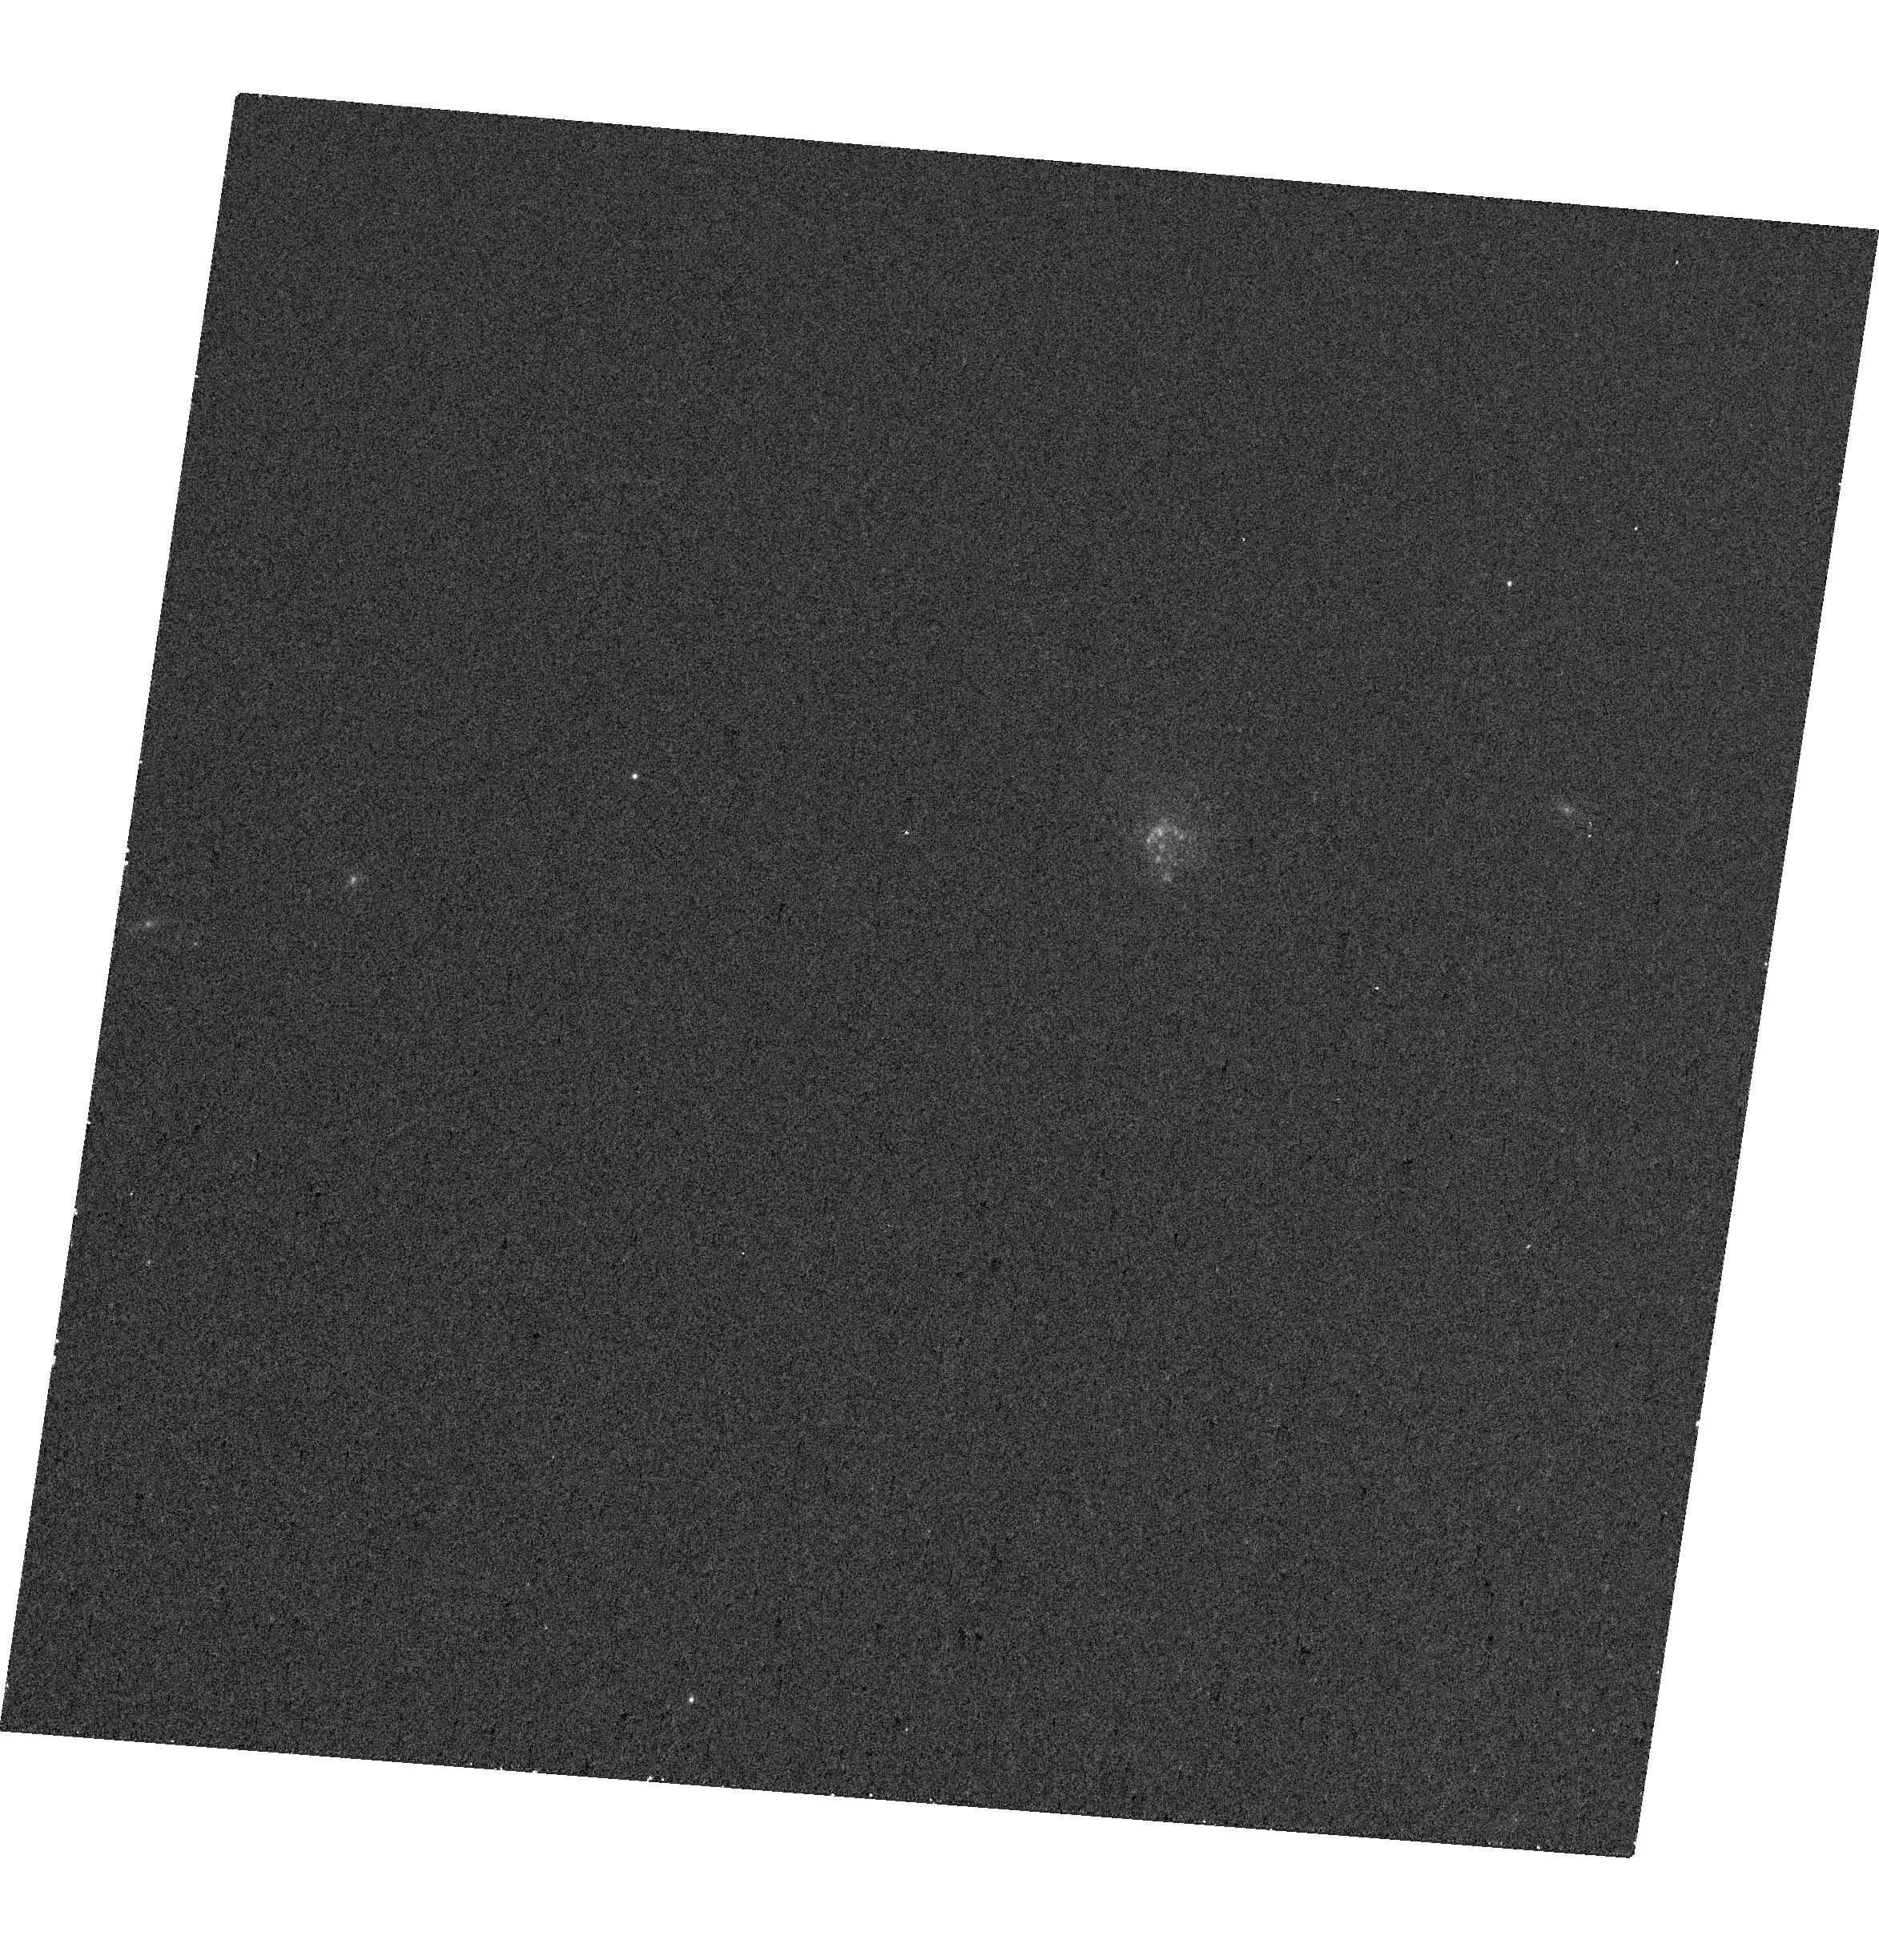
Target: J1016+3754
Instrument: WFC3/UVIS
Filter: F645N
Exposure: 12 min
Observation ID: hst_17430_03_wfc3_uvis_f645n_ifau03

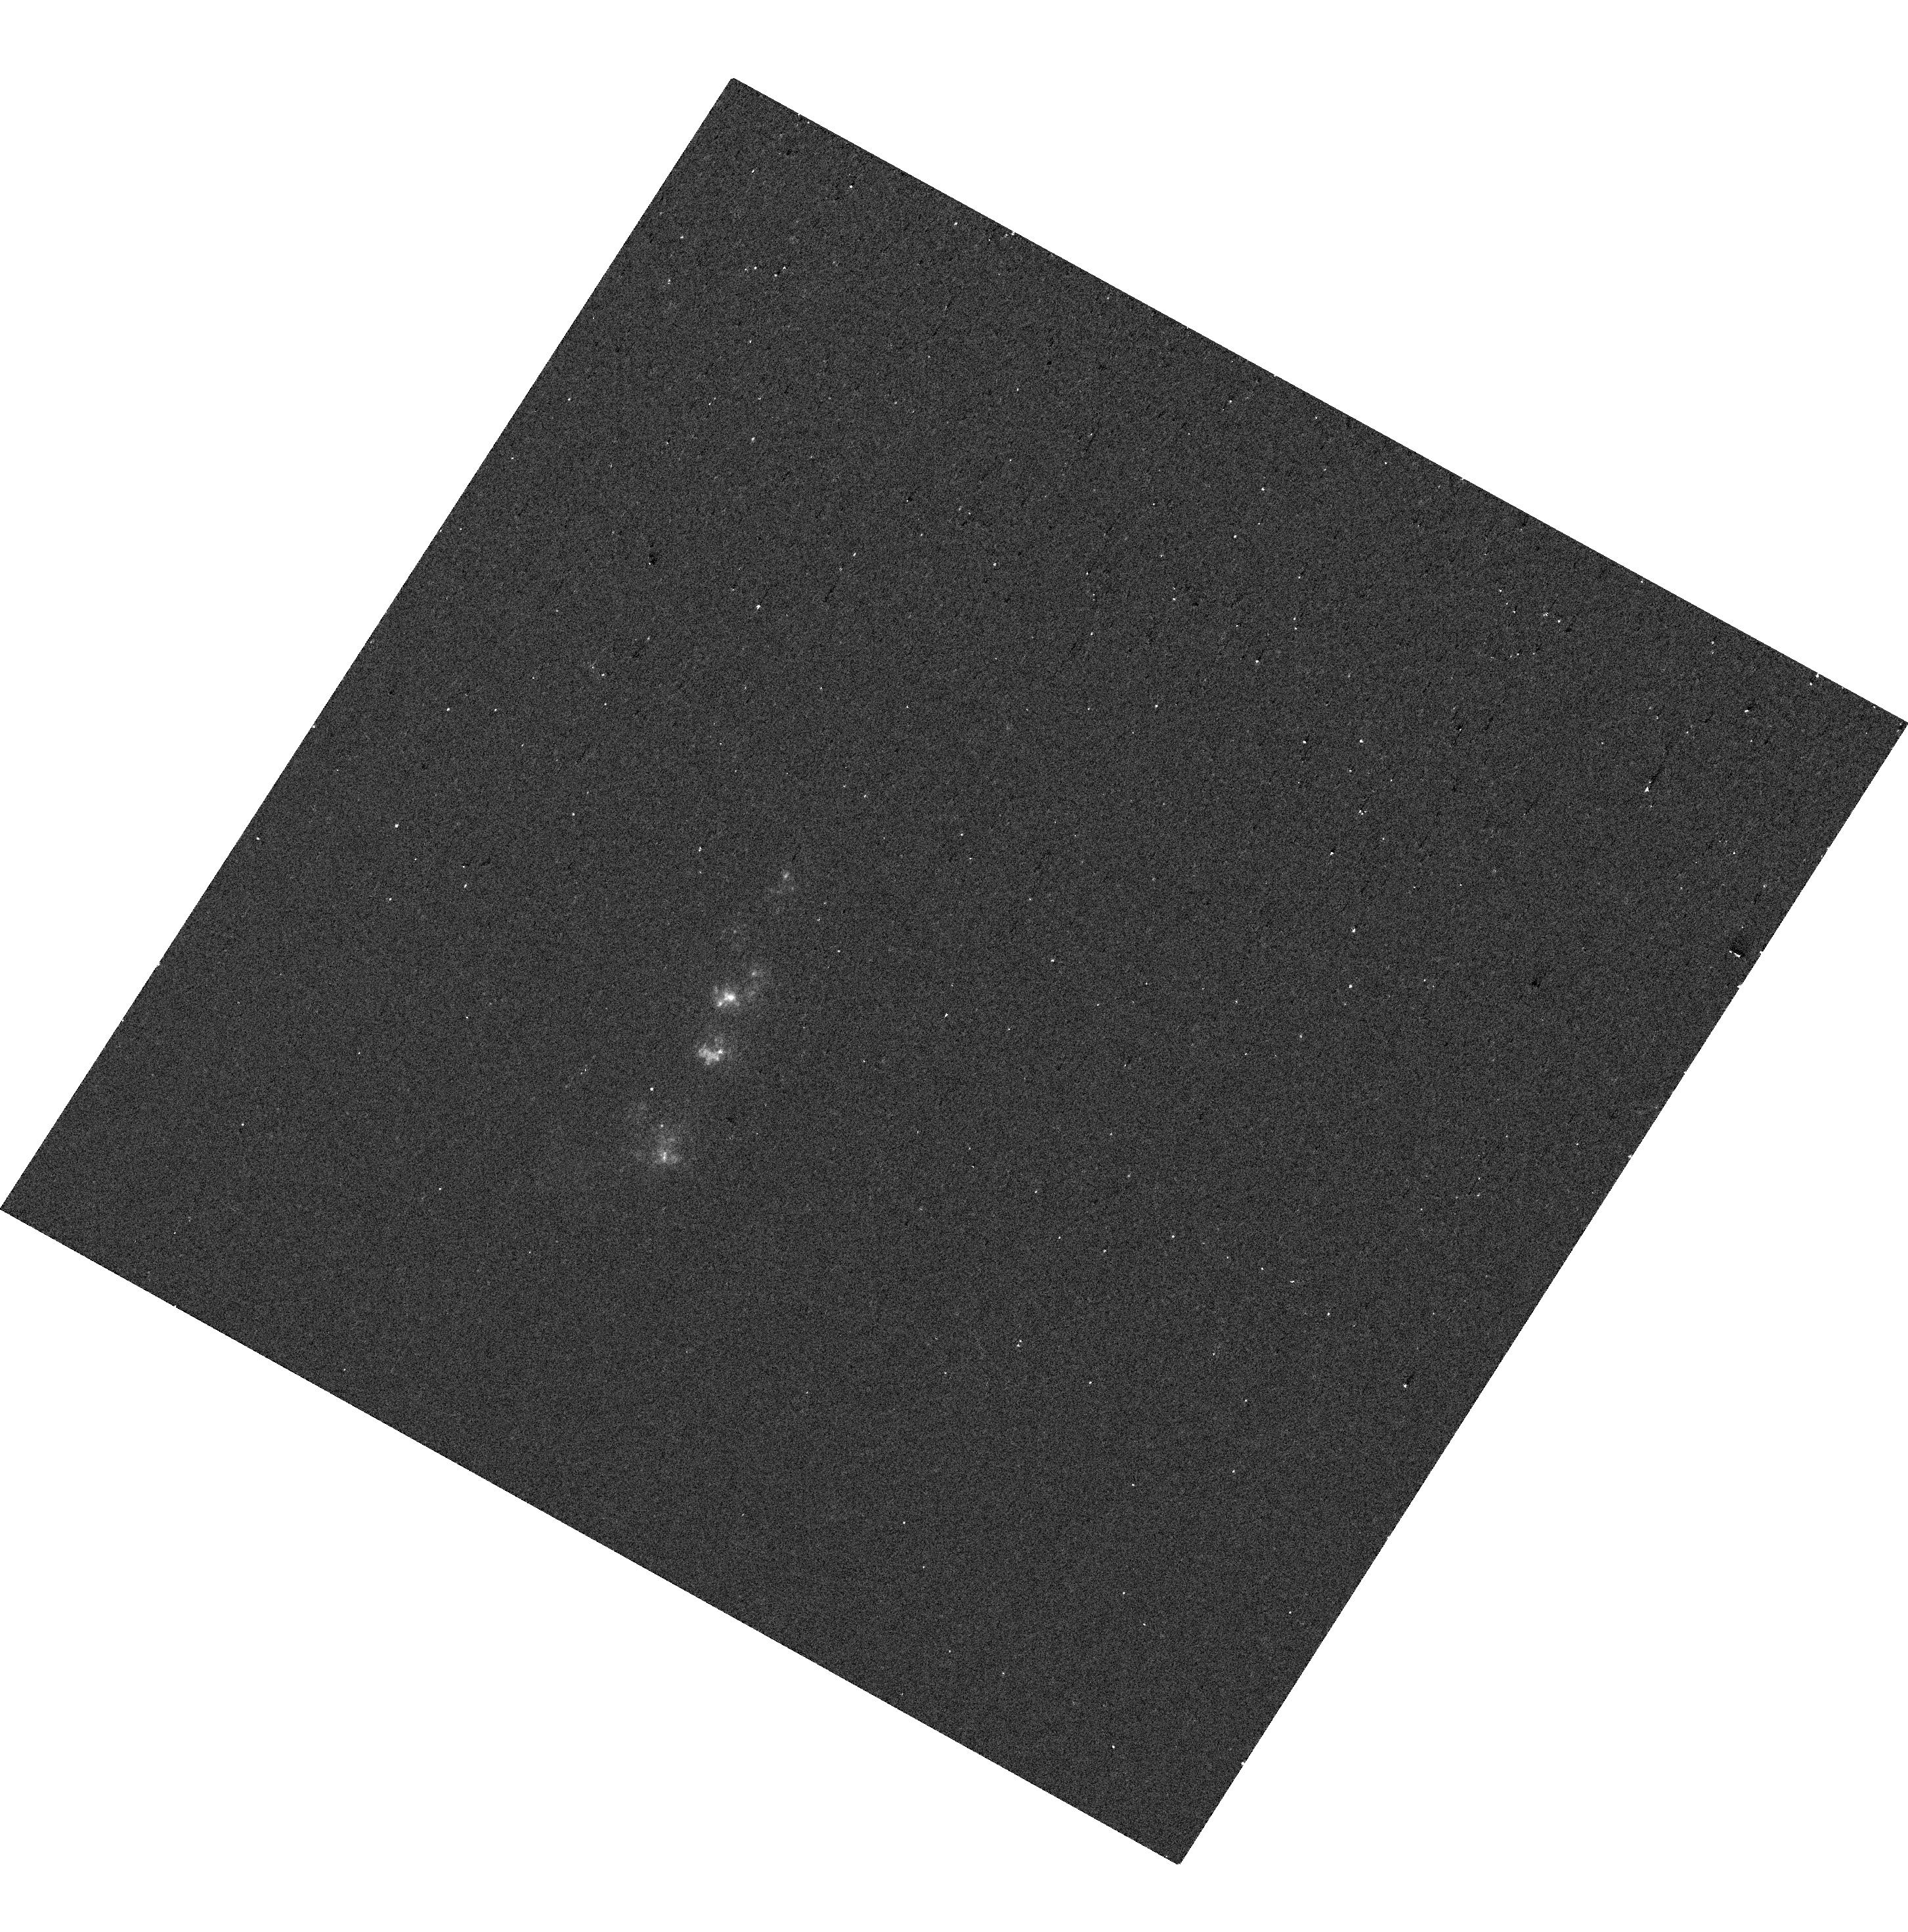
Target: J0944-0038
Instrument: WFC3/UVIS
Filter: F275W
Exposure: 4 min
Observation ID: hst_17430_01_wfc3_uvis_f275w_ifau01

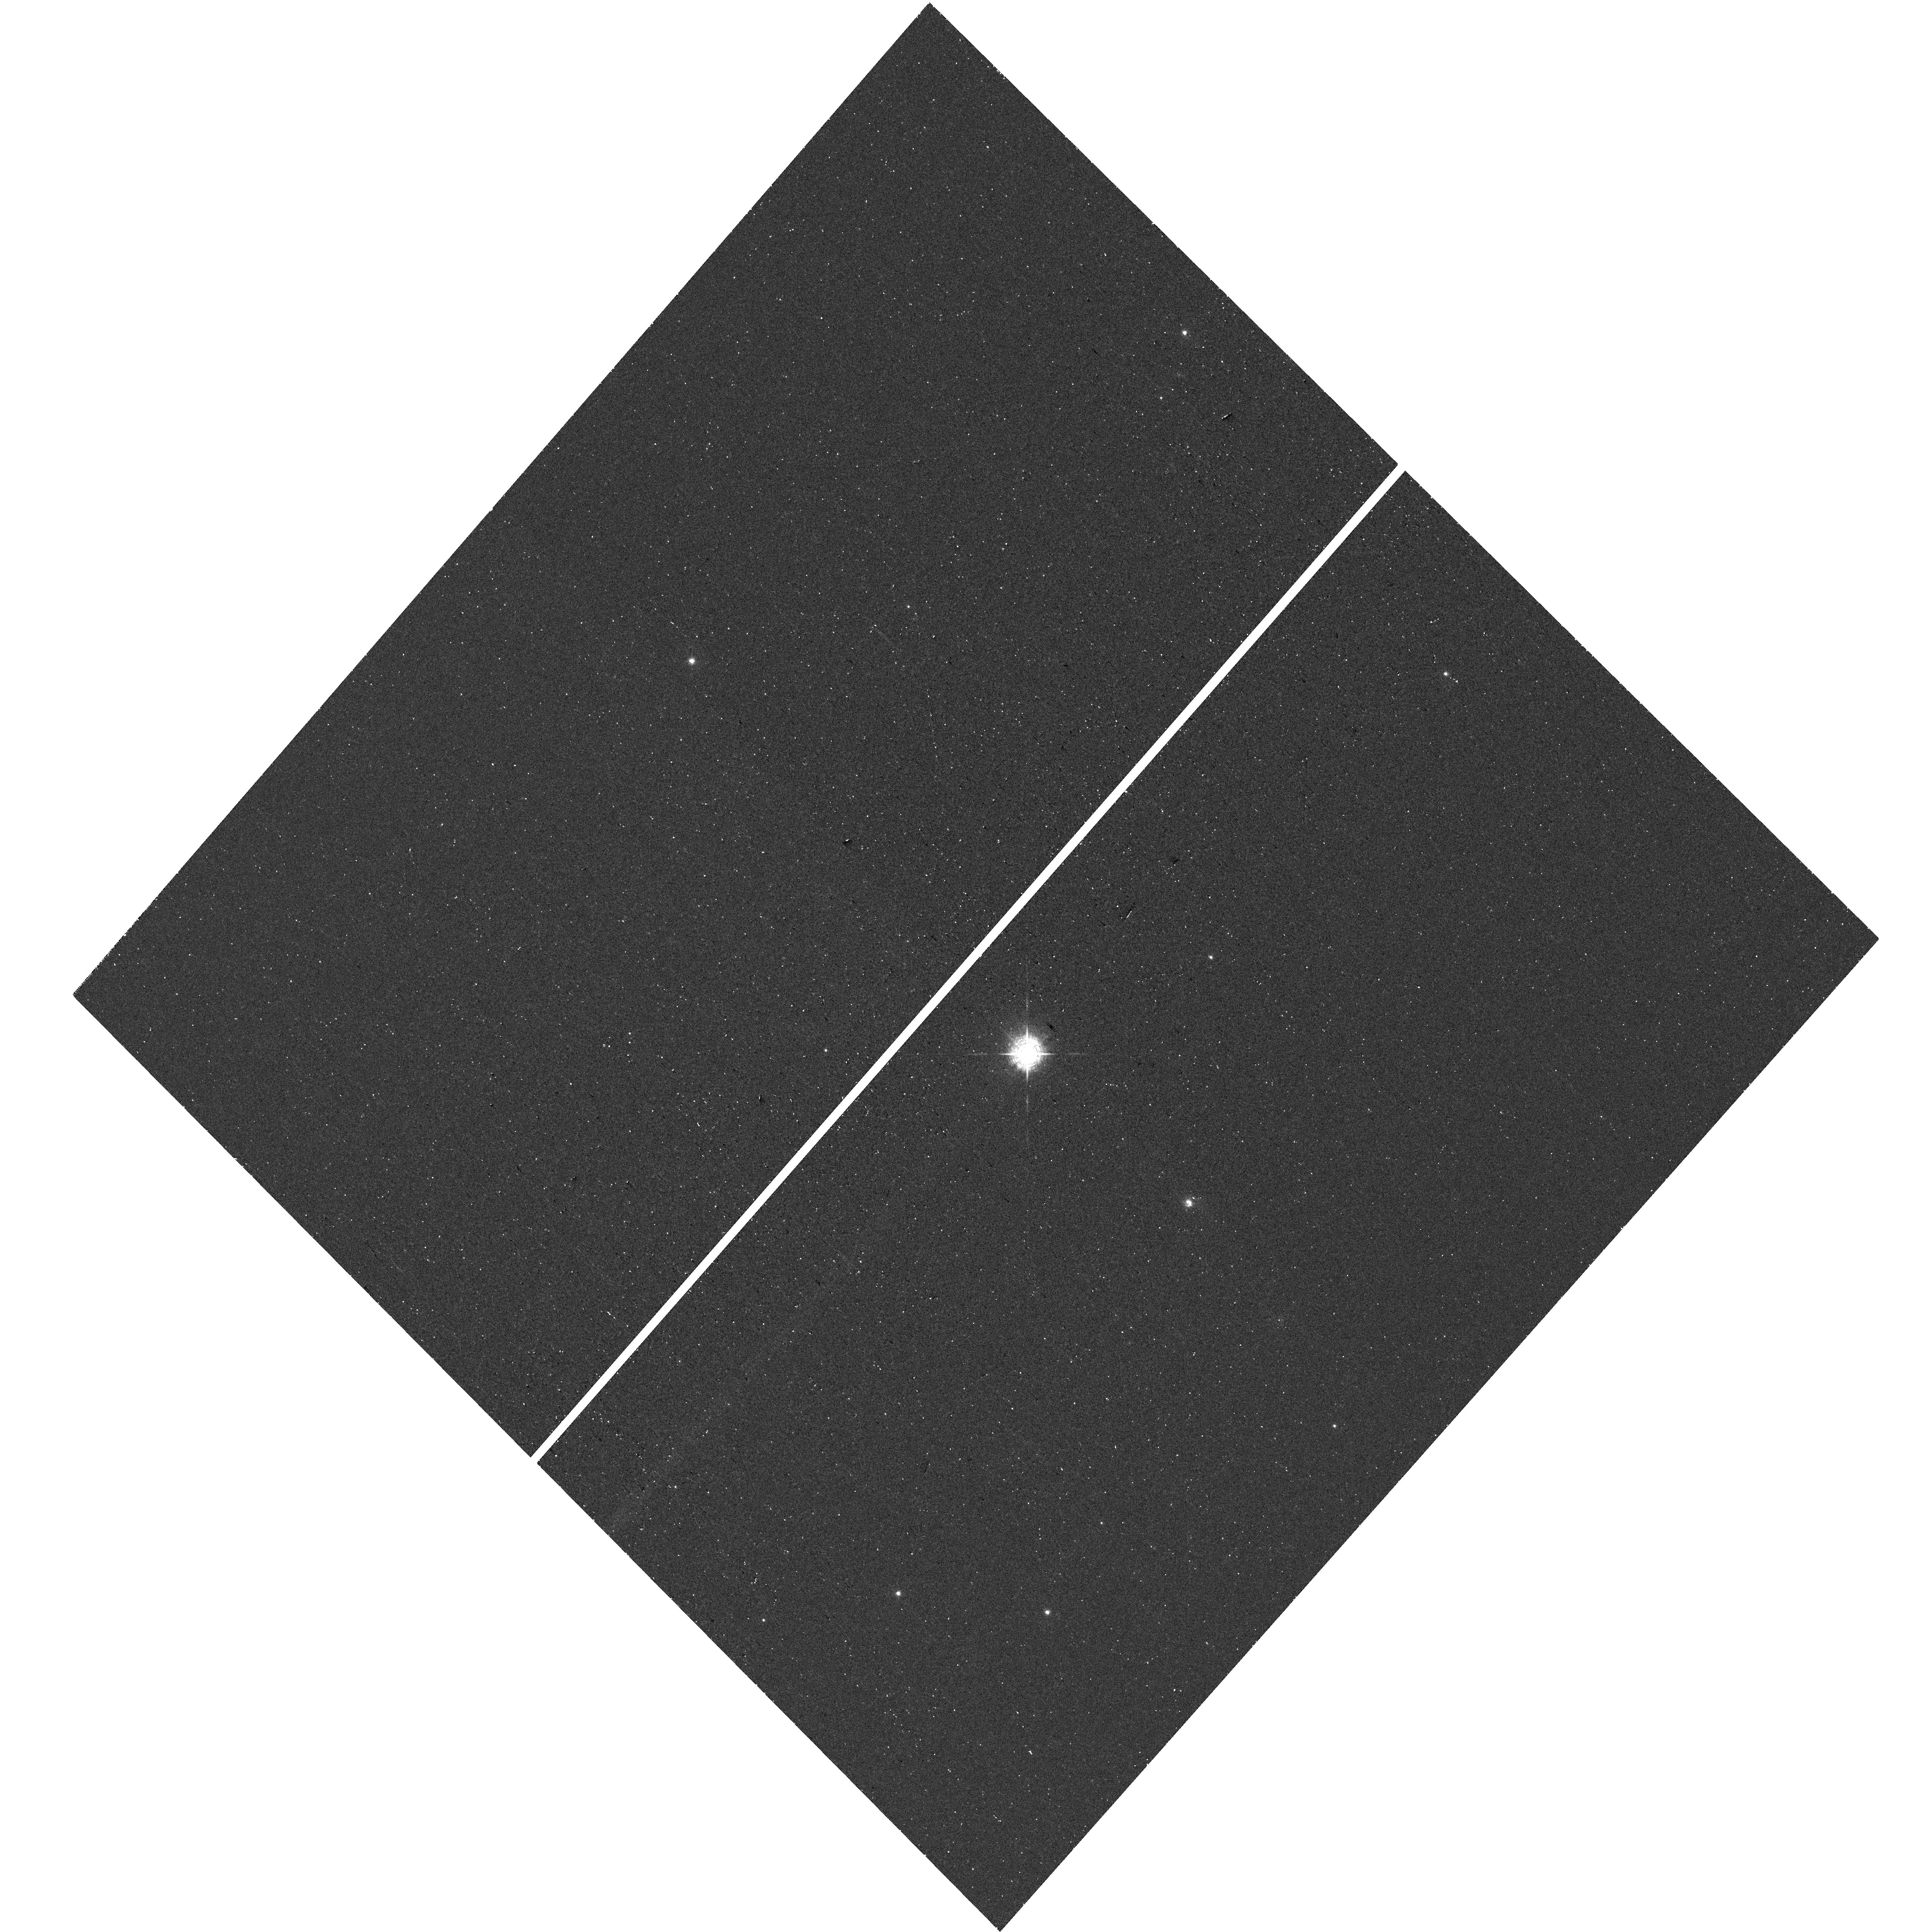
Target: J1545+0858
Instrument: WFC3/UVIS
Filter: F487N
Exposure: 24 min
Observation ID: hst_17430_07_wfc3_uvis_f487n_ifau07

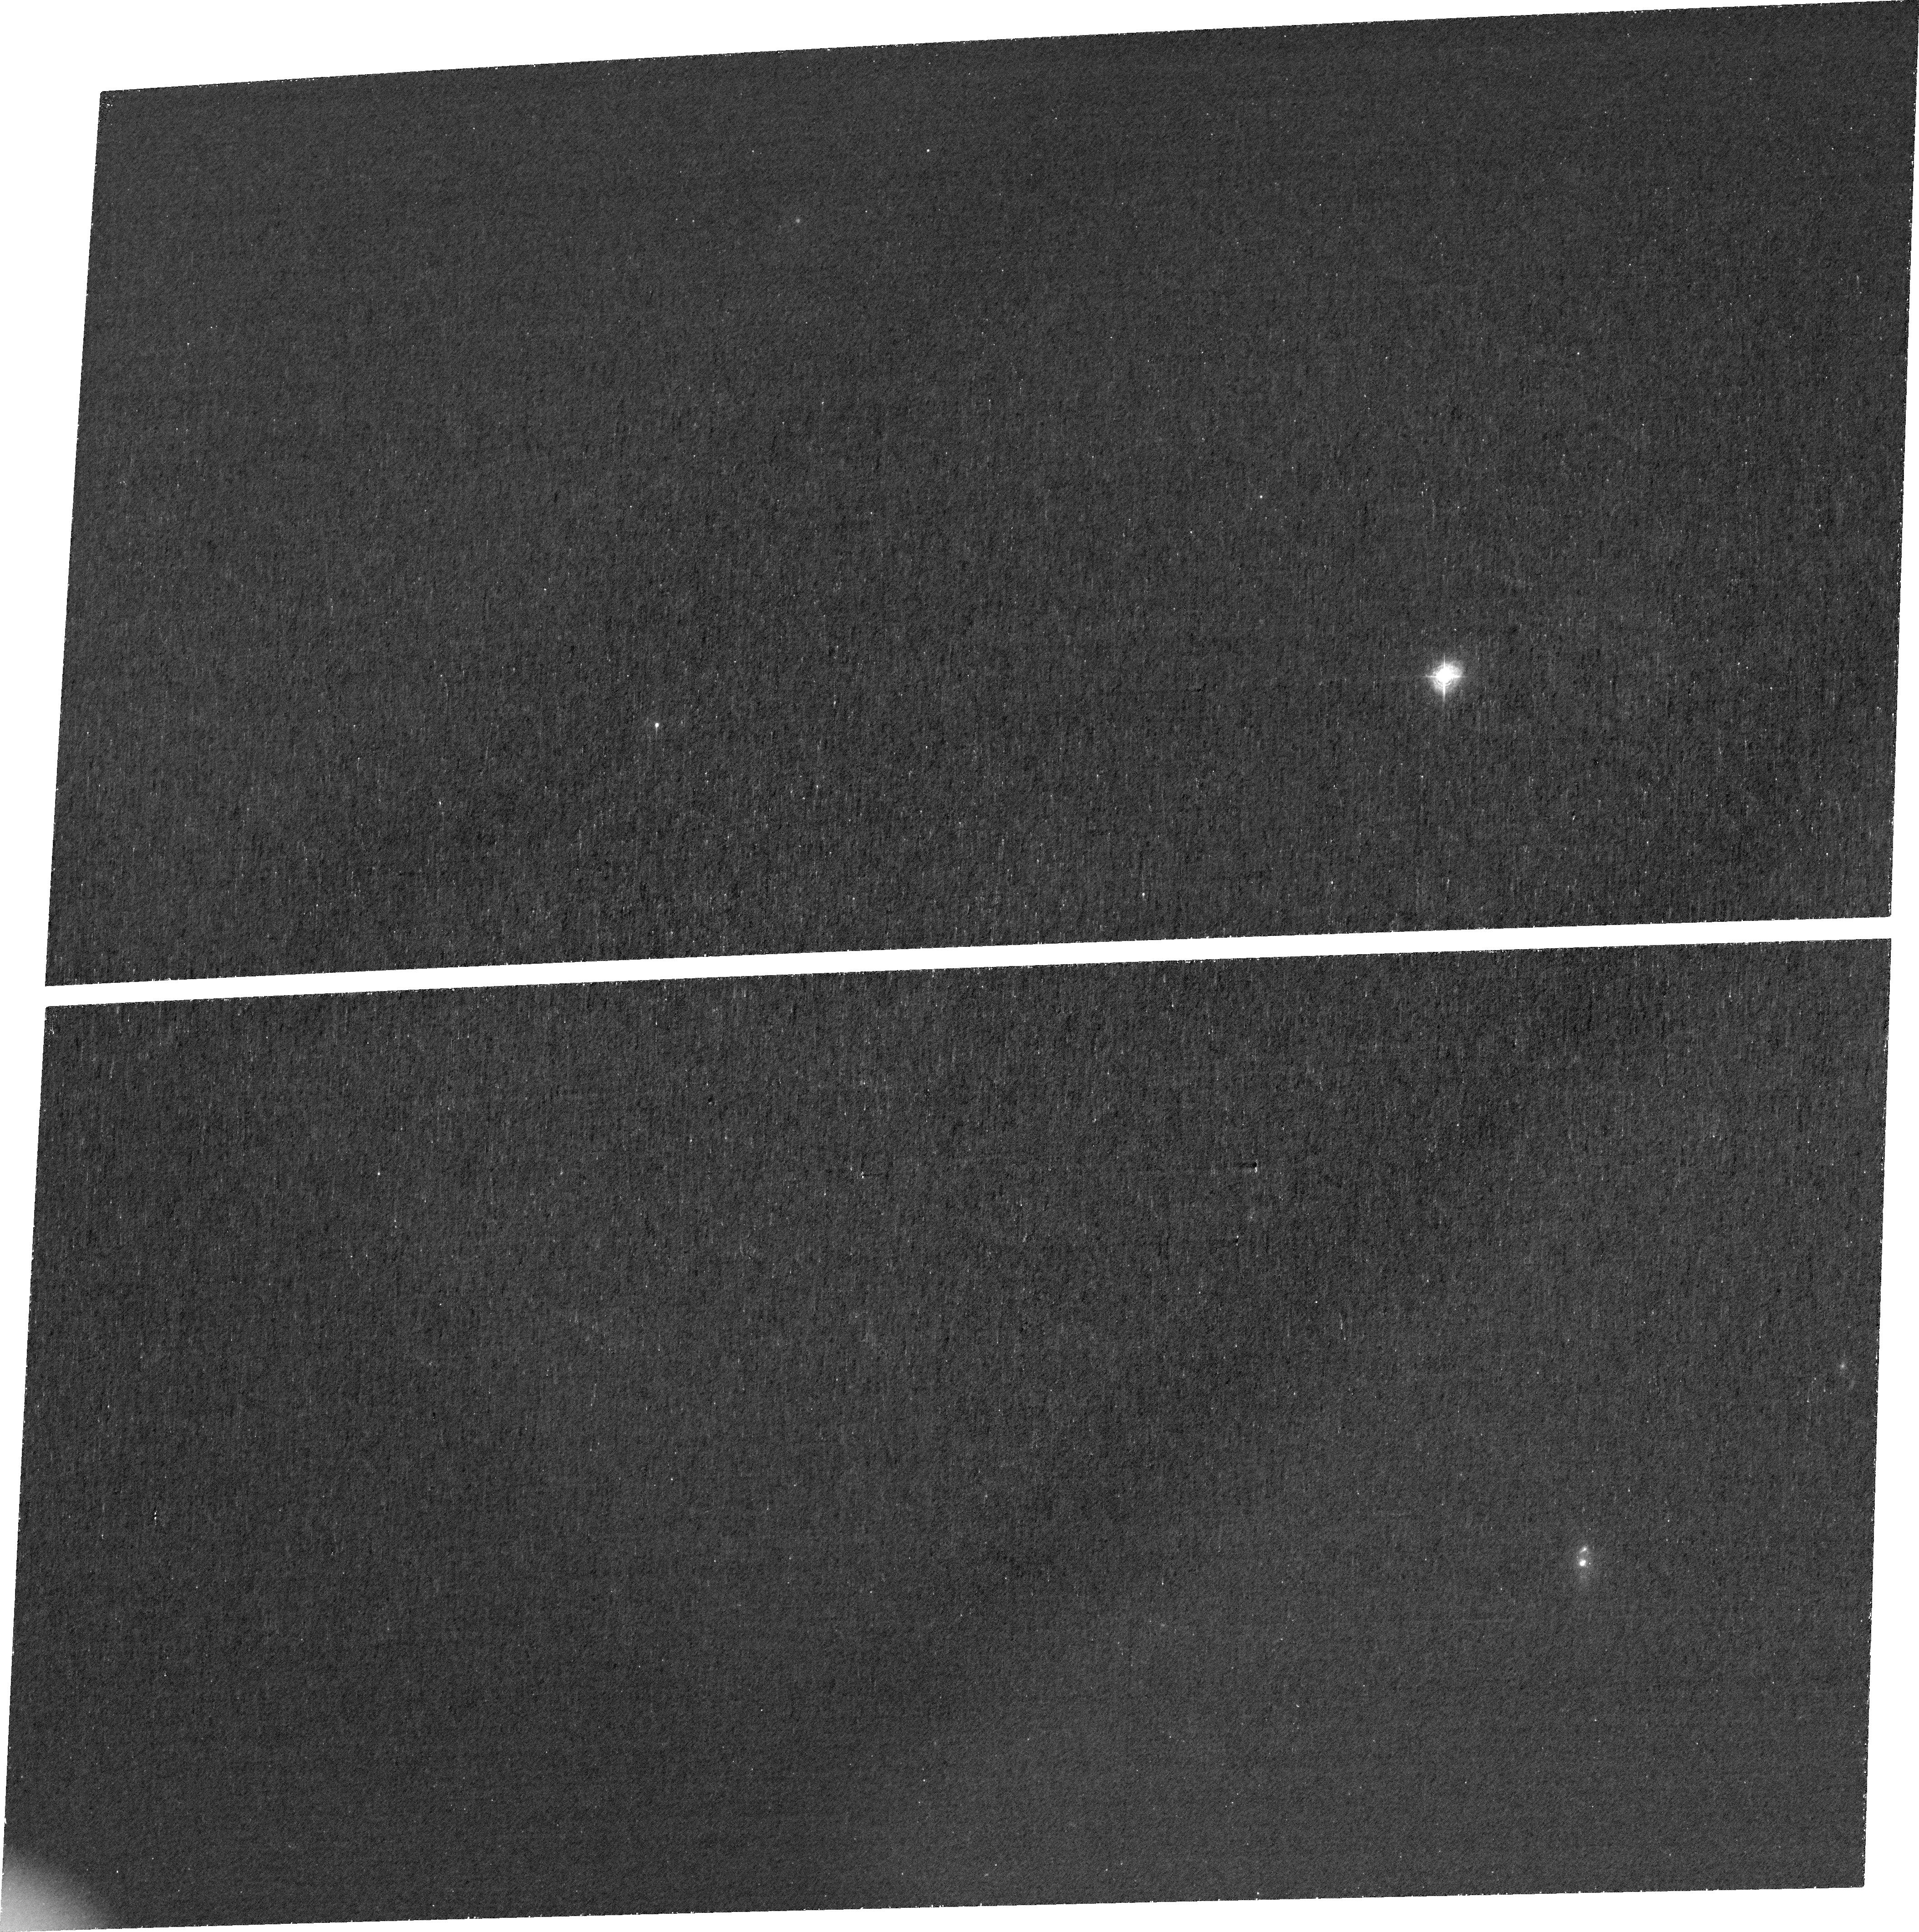
Target: J1418+2102
Instrument: ACS/WFC
Filter: FR462N
Exposure: 1.6 h
Observation ID: jfau06030

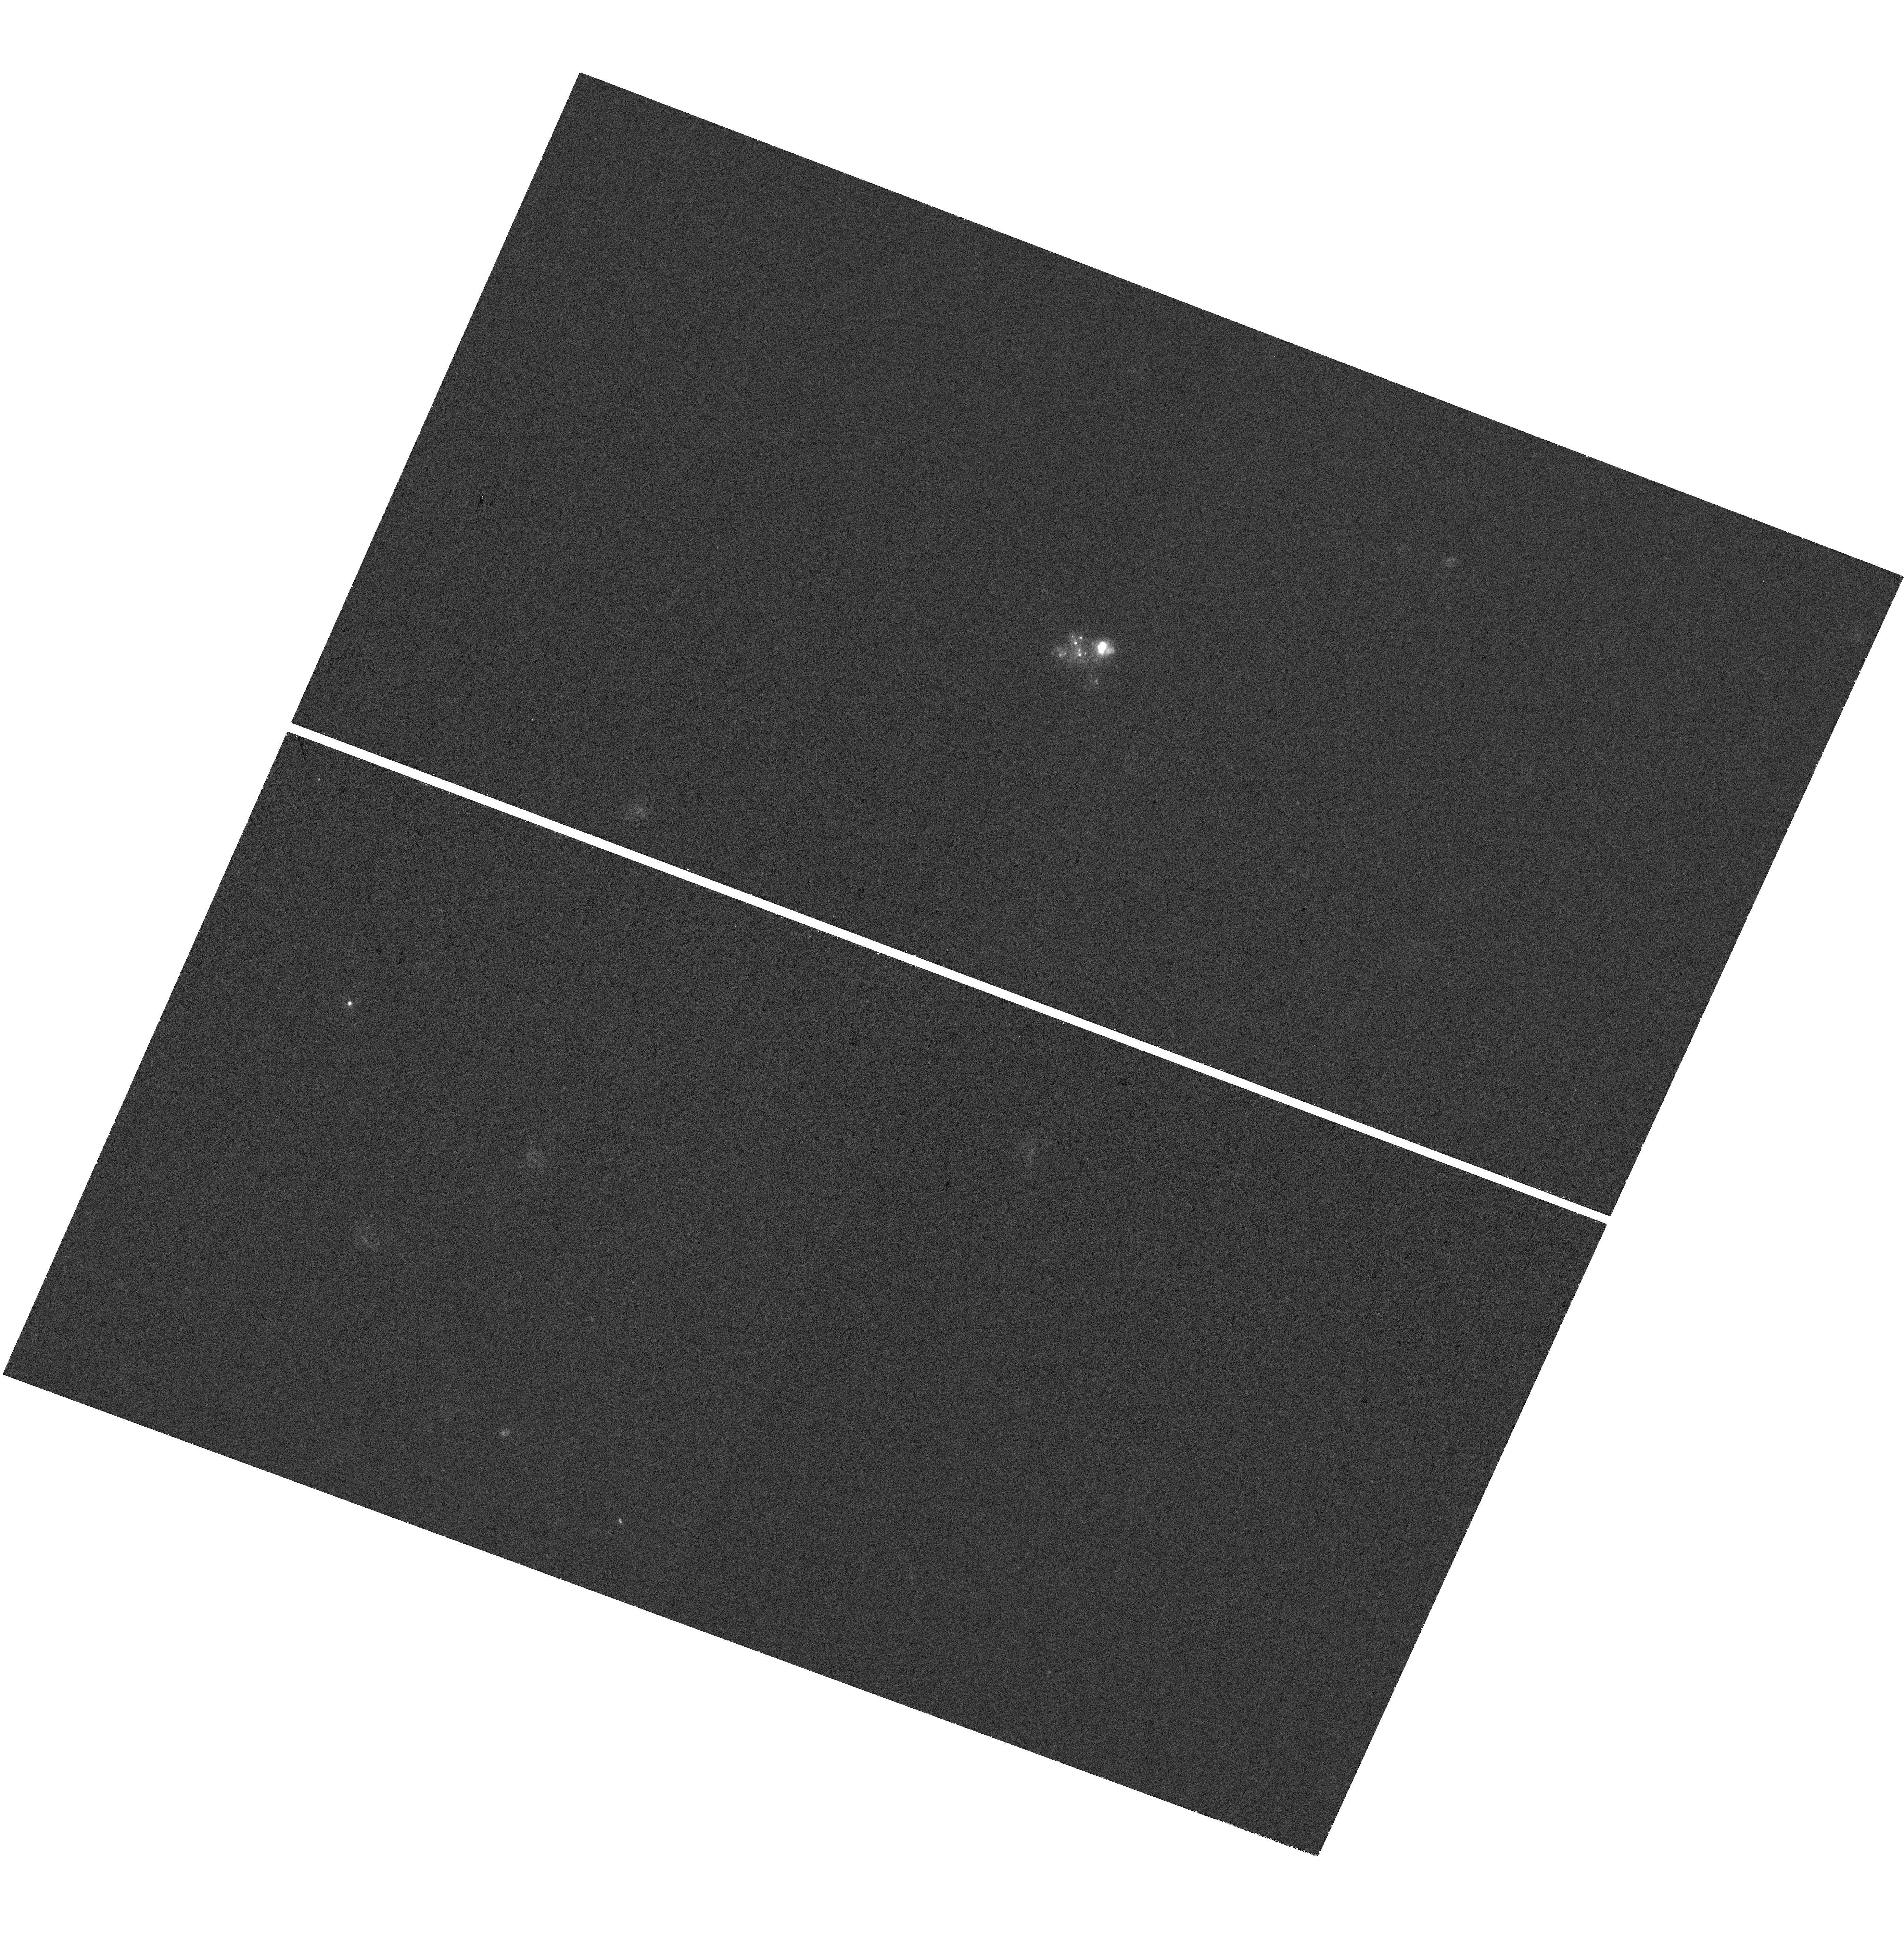
Target: J1044+0353
Instrument: WFC3/UVIS
Filter: F275W
Exposure: 48 min
Observation ID: hst_17430_21_wfc3_uvis_f275w_ifau21

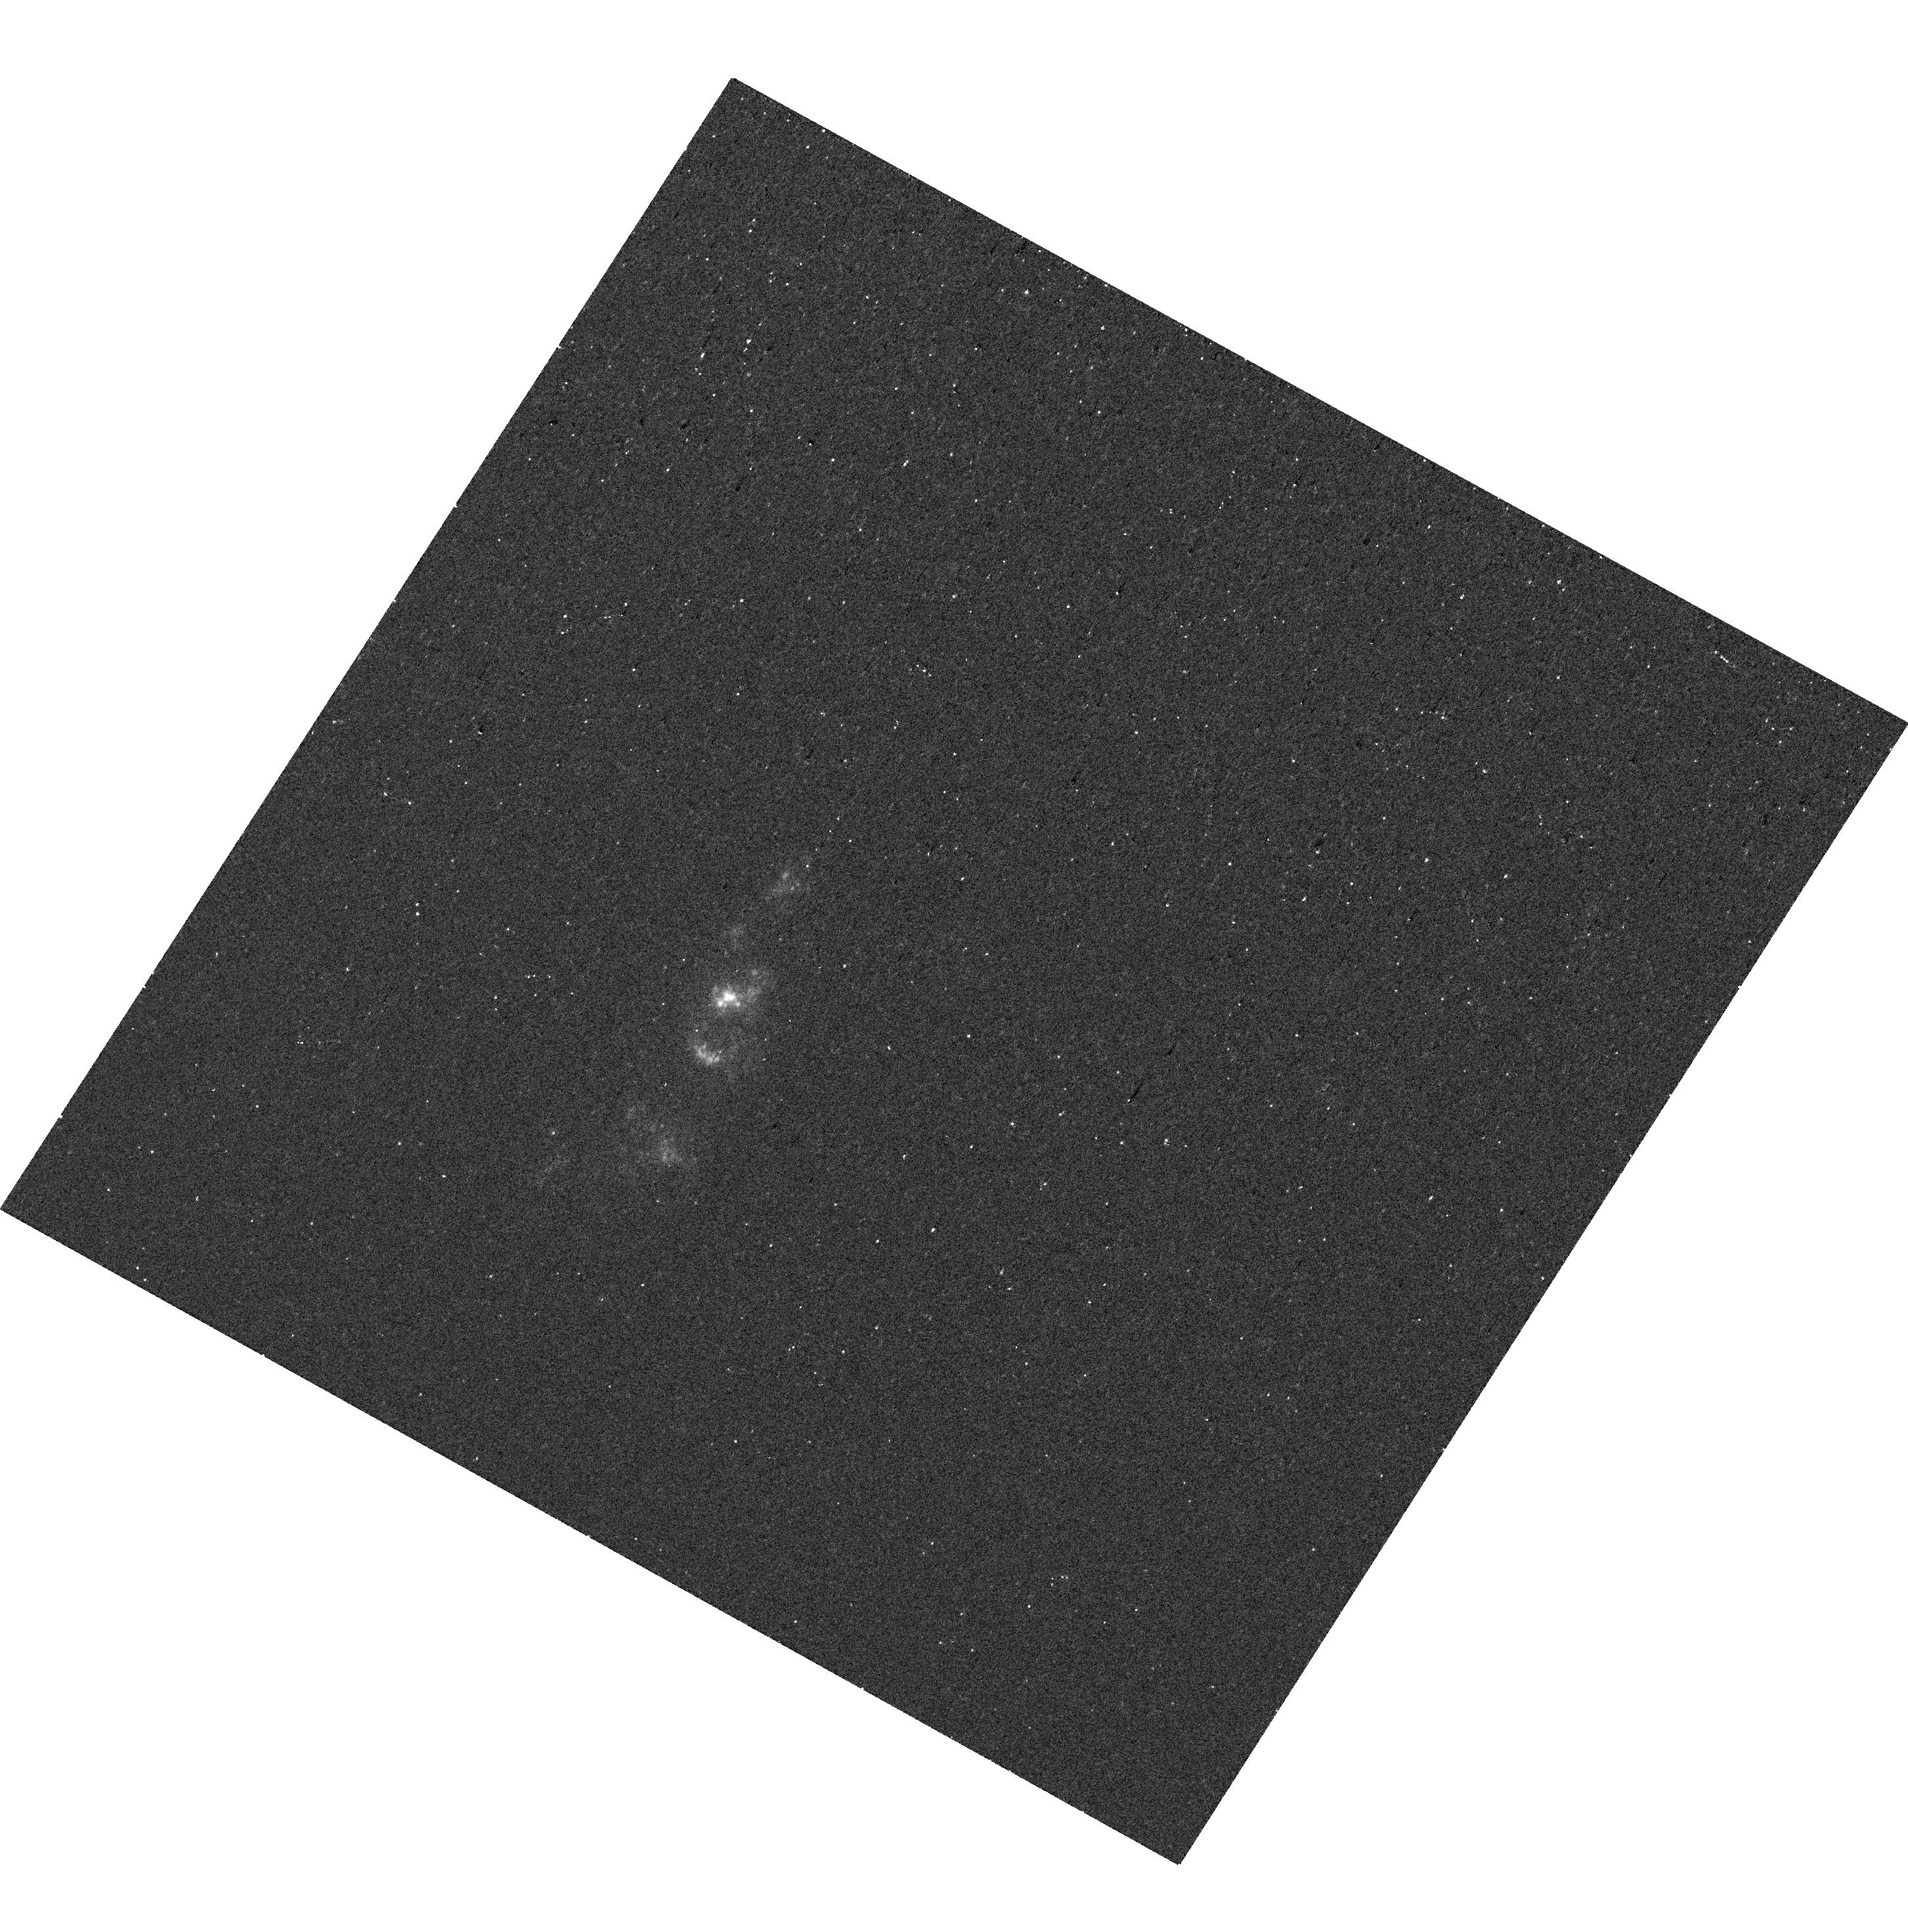
Target: J0944-0038
Instrument: WFC3/UVIS
Filter: F373N
Exposure: 15 min
Observation ID: hst_17430_01_wfc3_uvis_f373n_ifau01

Pulling Back the Curtain Veiling Extreme UV Galaxies: Revealing the Mysterious Sources of He II Emission (PI: Parker, Kaelee S)

Our first deep observations of high redshift galaxies revealed exceptionally strong high-ionization nebular emission lines. Characterizing and describing the detailed observations of the earliest galaxies with JWST and future extremely large telescopes will hinge on our understanding of these lines. However, current stellar population synthesis models catastrophically fail to reproduce the observed strengths of these extreme emission lines, often invoking theories of rare phenomena to understand this emission. Fortunately, progress is possible: high-spatial-resolution maps of very-high-ionization emission can help constrain the options for these potentially exotic sources. Here, we propose 25 orbits of high-spatial-resolution HST imaging to map the spatial morphology of HeII 4686 emission in five nearby low-metallicity, highly-ionized galaxies selected for their strong HeII emission. We will compare the spatial distribution of HeII emission with maps of the stellar population and the nebular gas traced by the Balmer lines, [OII], and [OIII], in order to distinguish between photoionization from massive and metal-poor stars, X-ray binaries, shocks, Wolf Rayet stars, and AGN. The compact nature for many of these sources requires a high spatial resolution (< 50 pc) that is only possible with HST. These observations will provide the necessary constraints to create the next generation of ionizing radiation models in highly-ionized galaxies, like those common during the Epoch of Reionization.